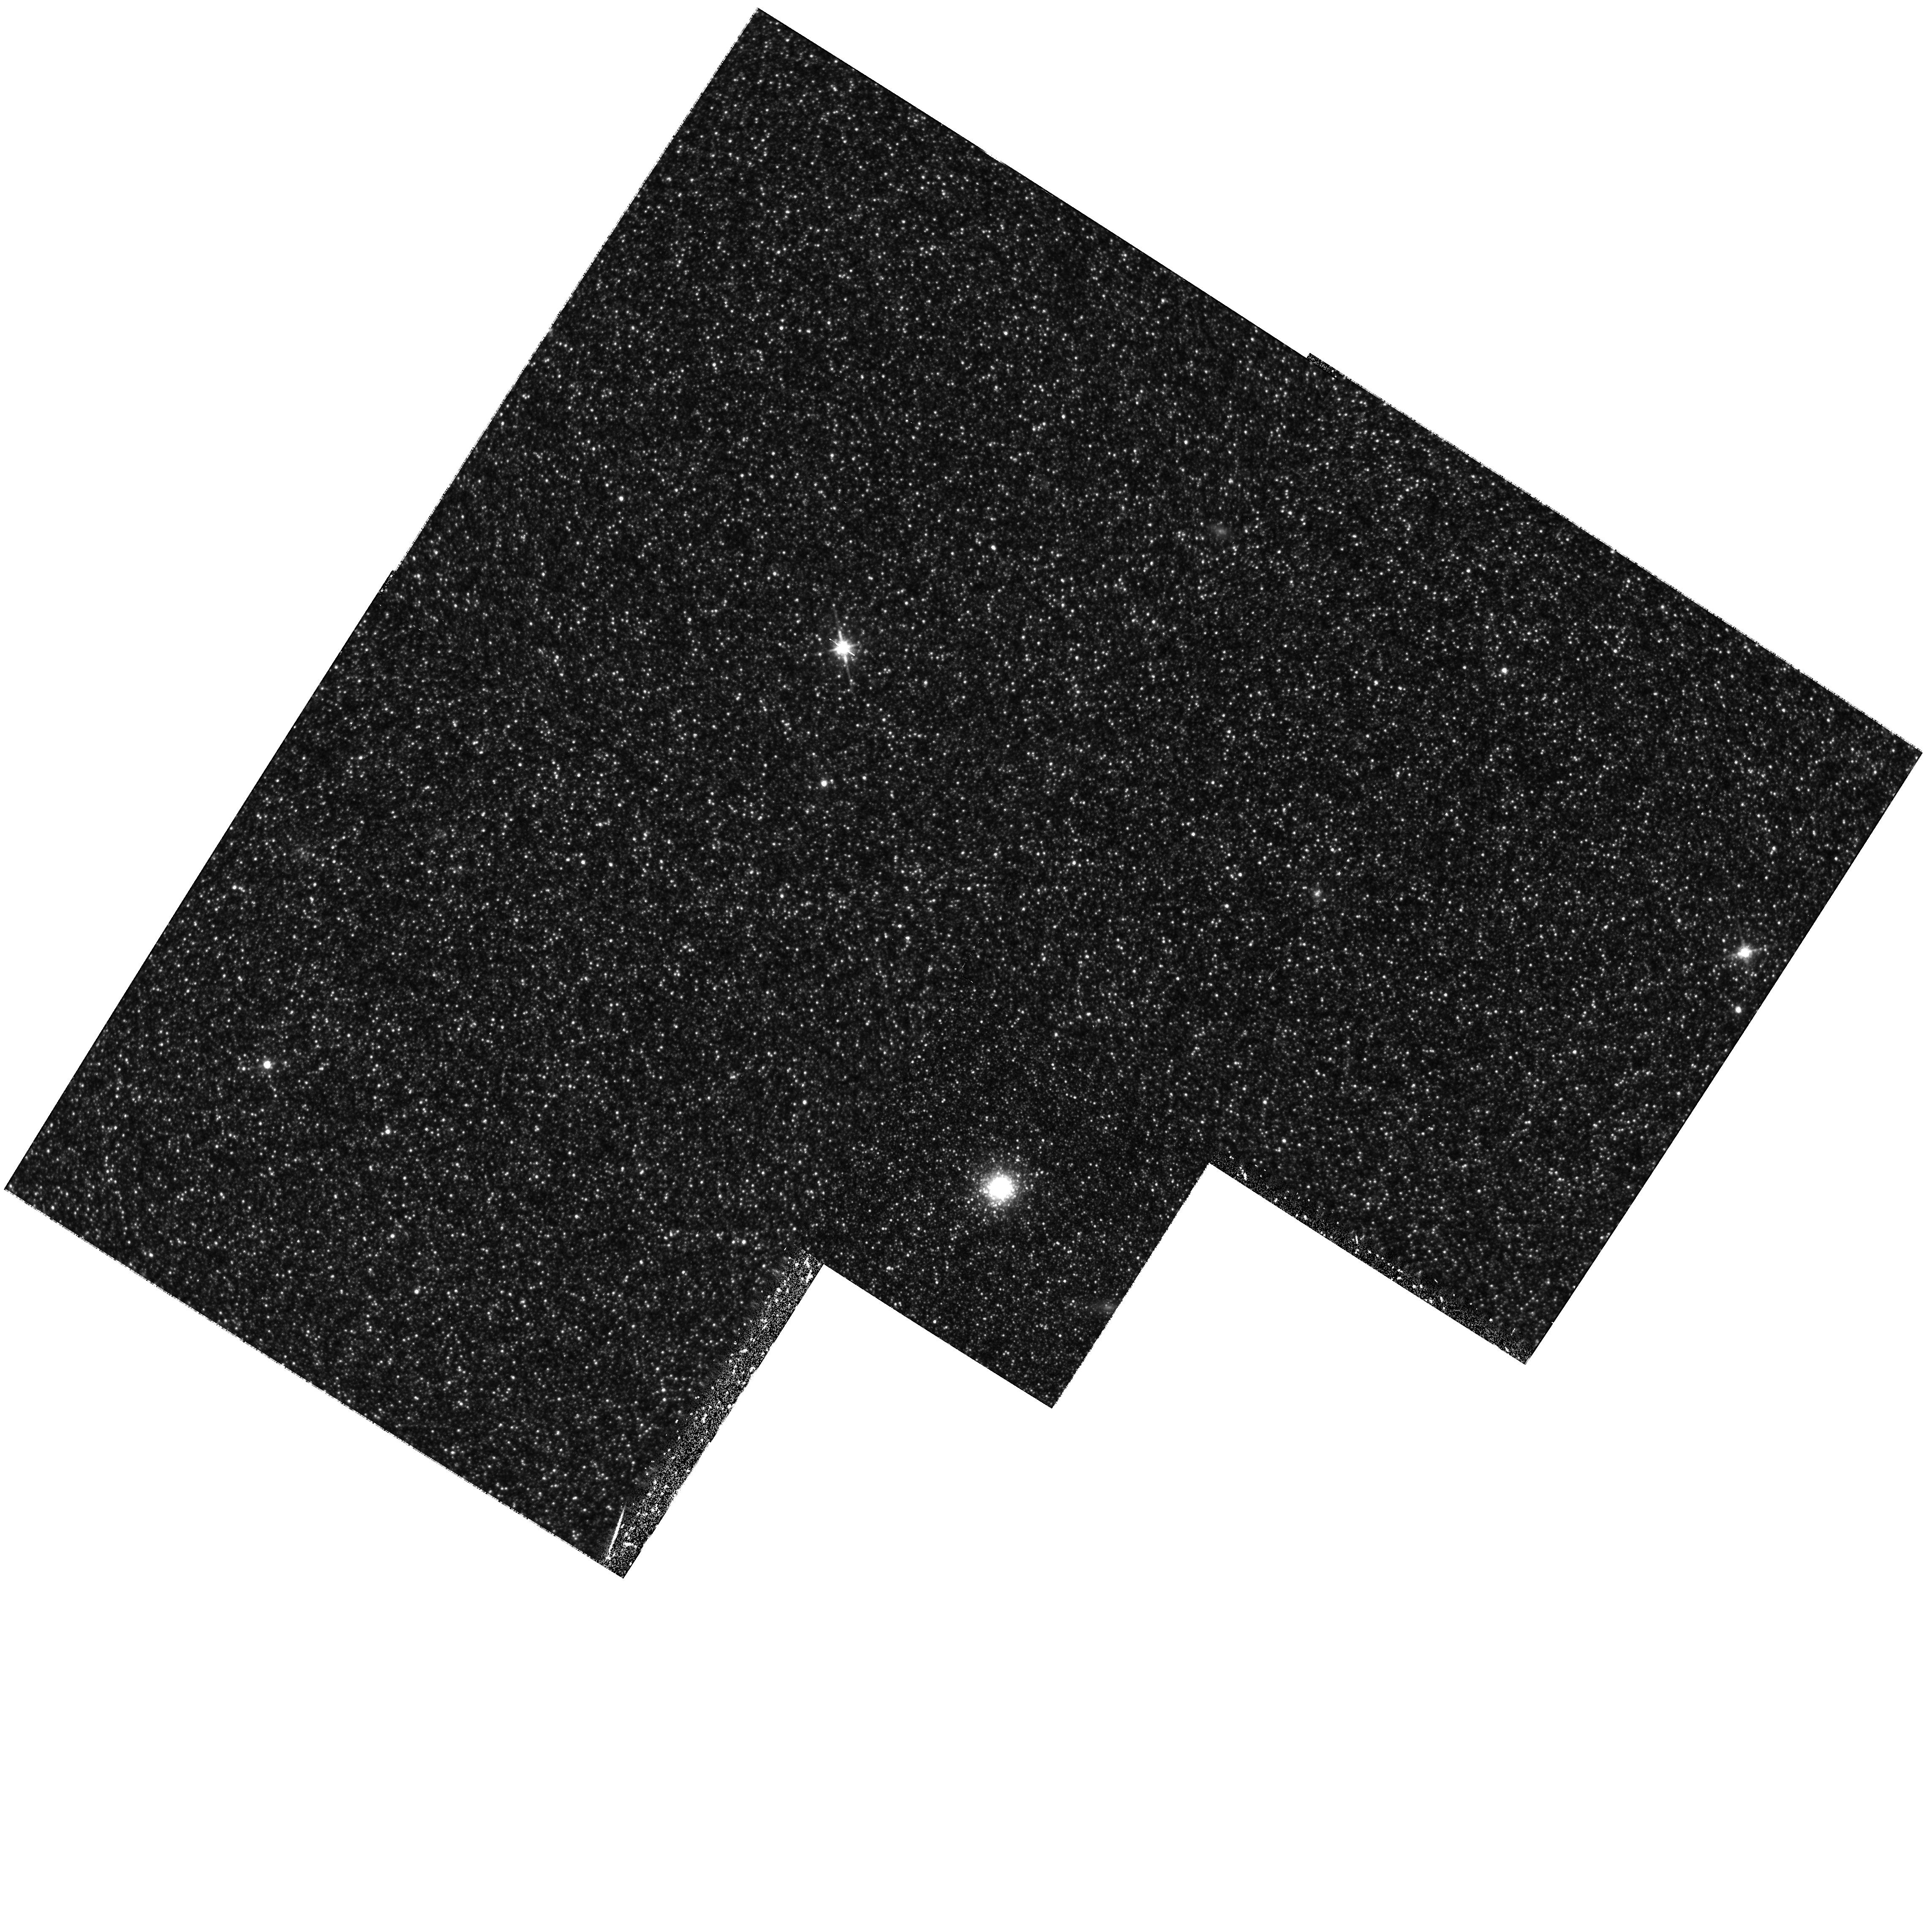
Target: M31-G287
Instrument: WFPC2/PC
Filter: F814W
Exposure: 1.5 h
Observation ID: hst_6671_04_wfpc2_pc_f814w_u4ca04

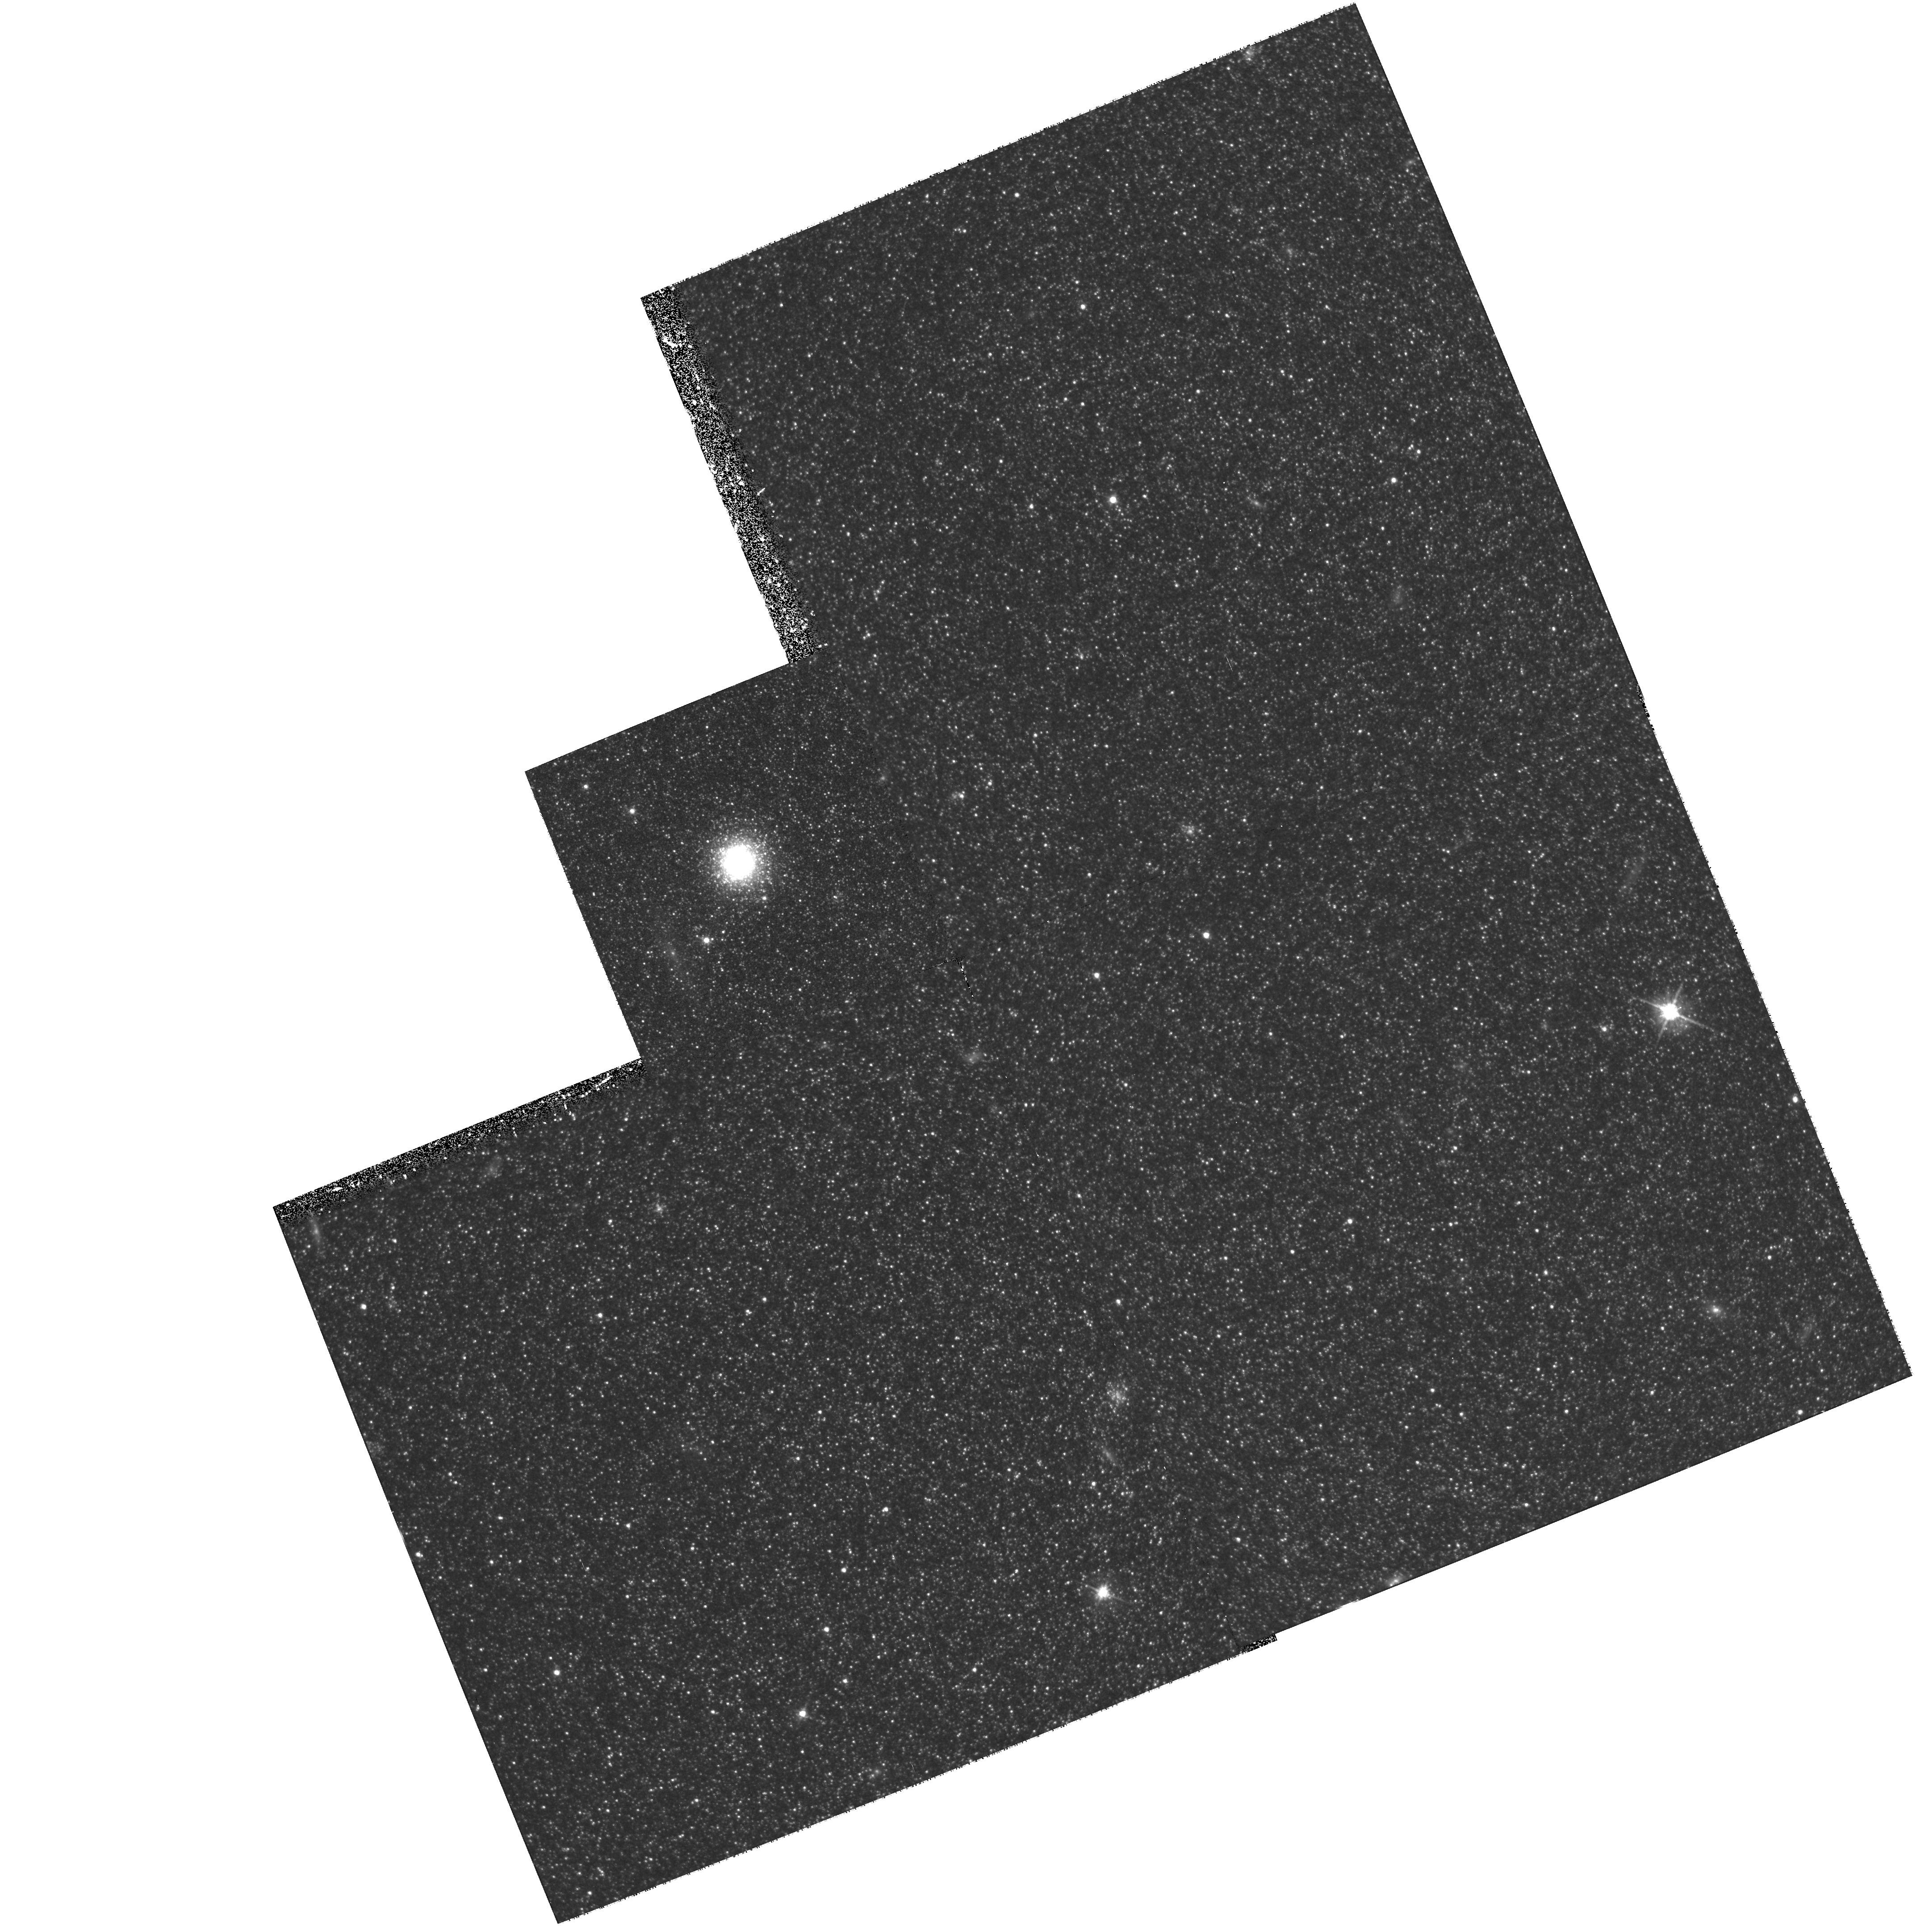
Target: M31-G322
Instrument: WFPC2/PC
Filter: F555W
Exposure: 1.5 h
Observation ID: hst_6671_09_wfpc2_pc_f555w_u4ca09

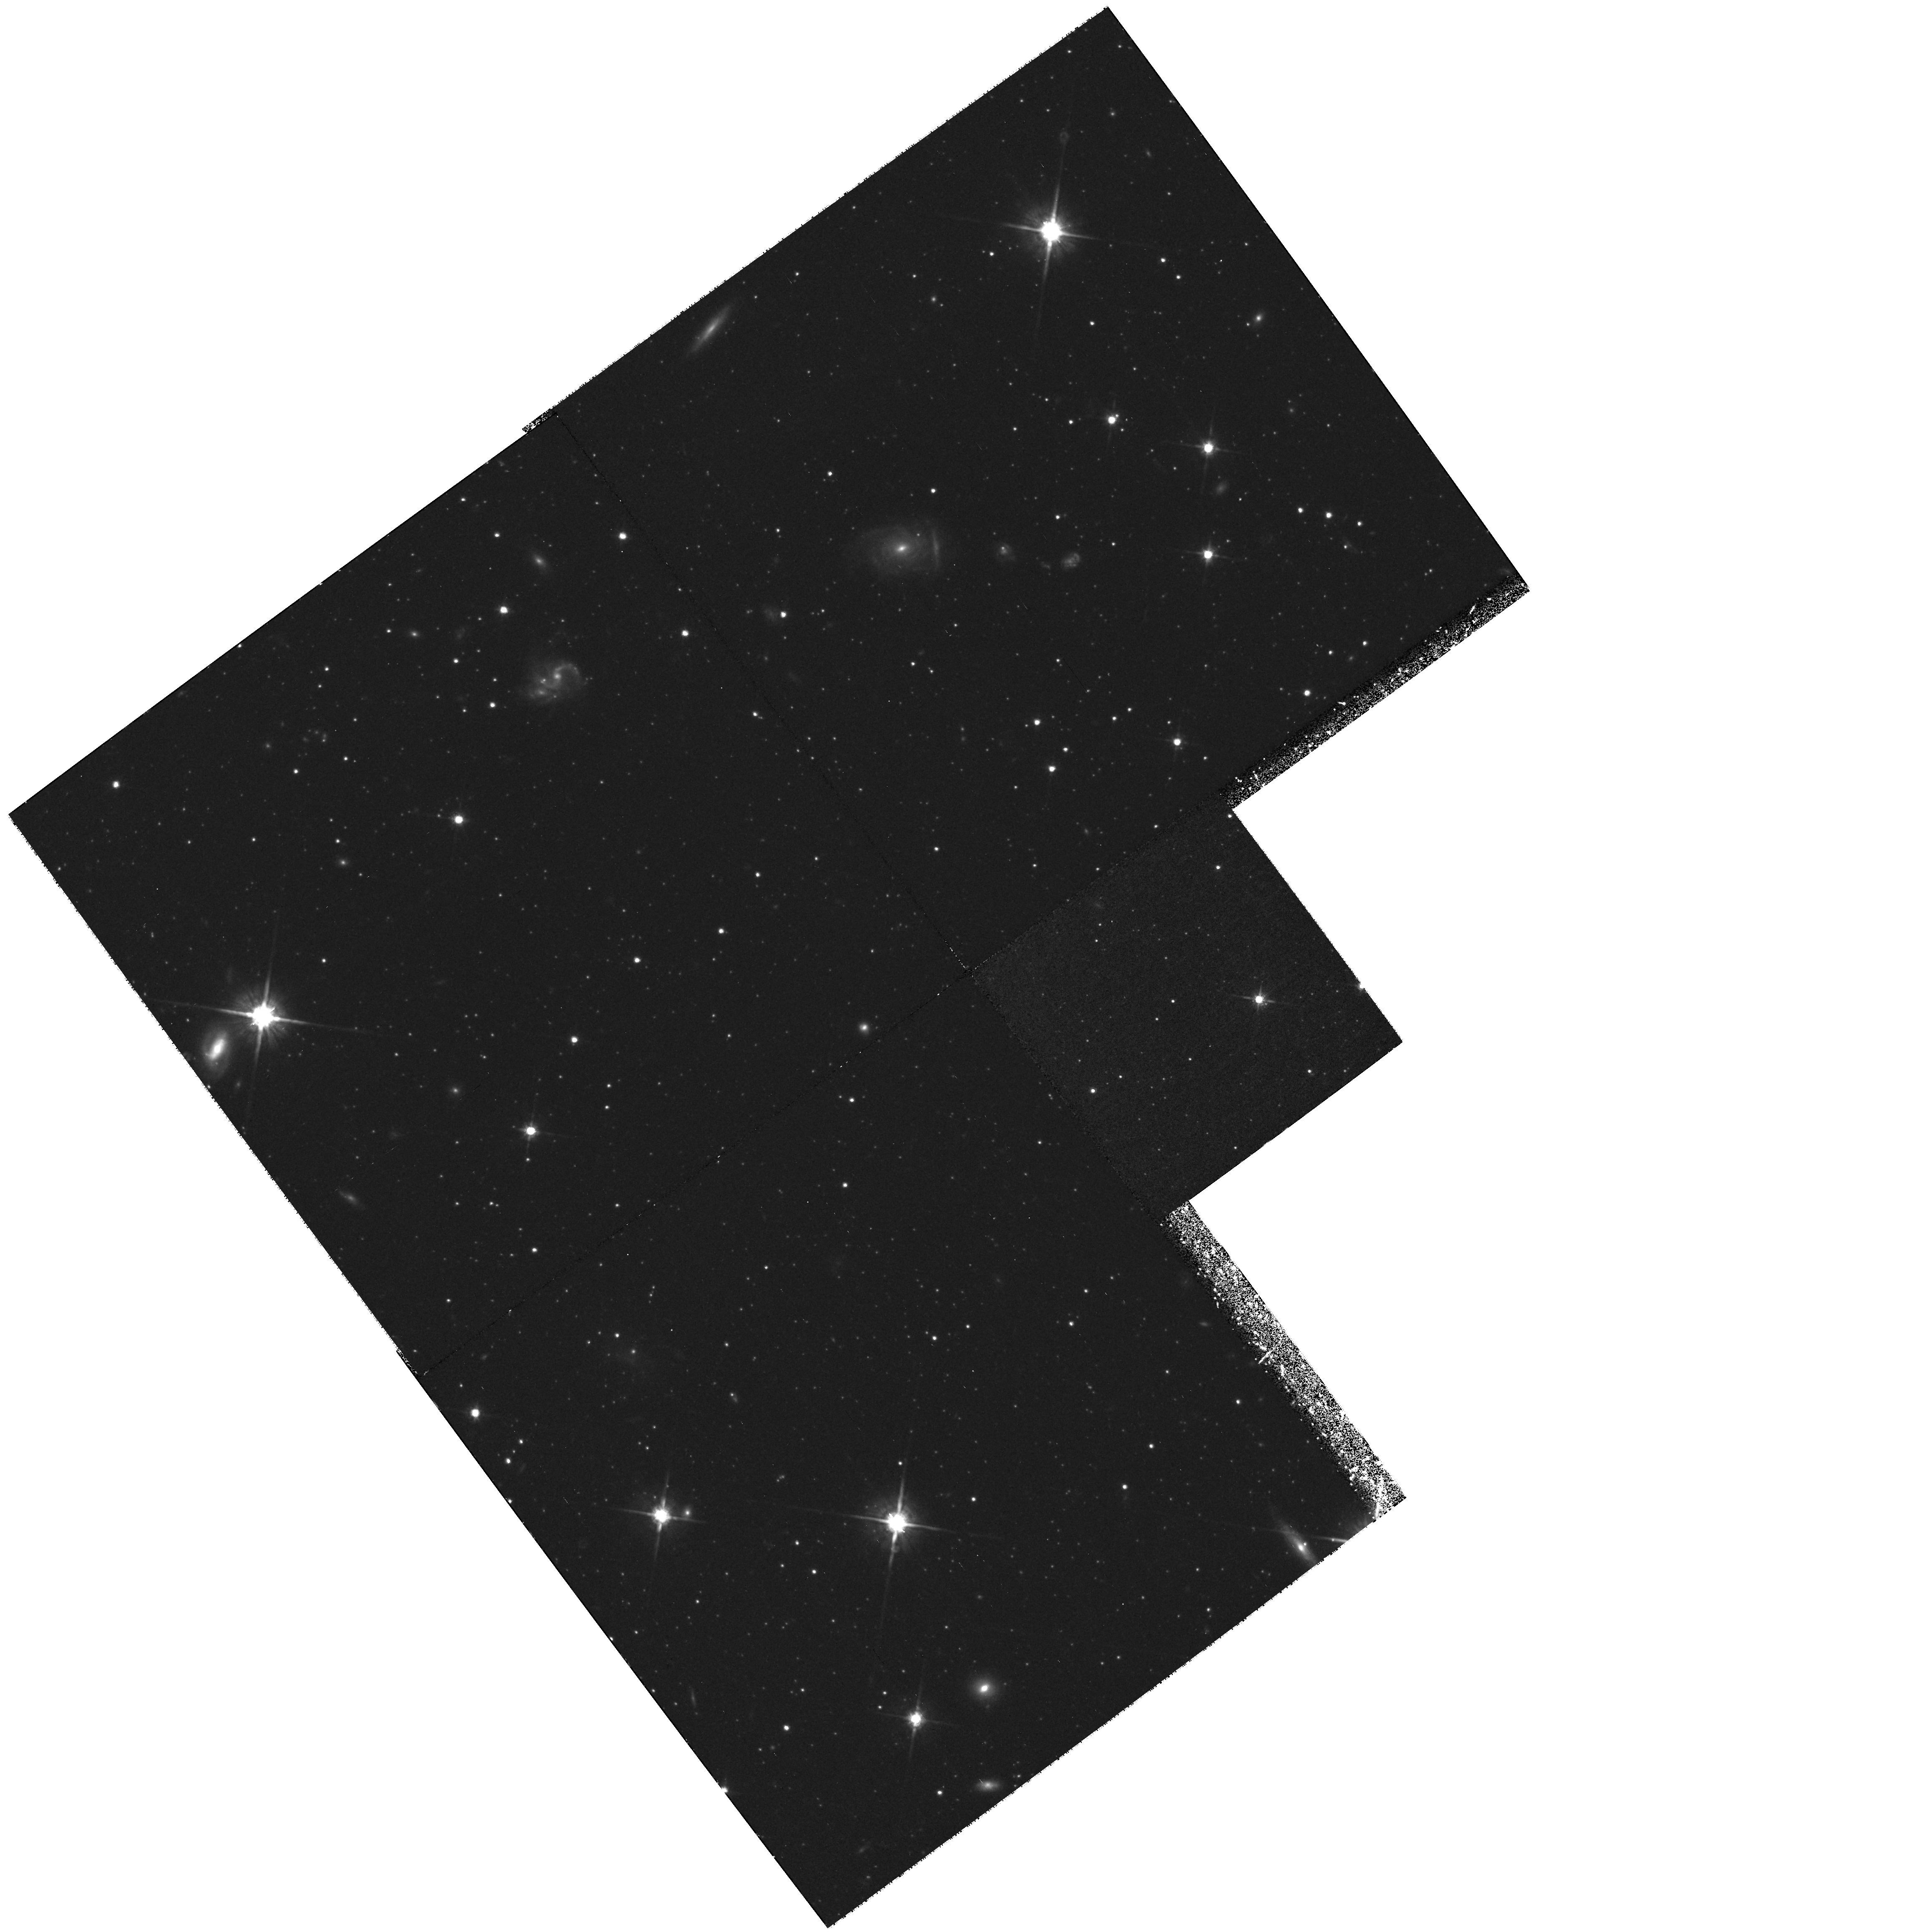
Target: M31-G327
Instrument: WFPC2/PC
Filter: F814W
Exposure: 1.5 h
Observation ID: hst_6671_10_wfpc2_pc_f814w_u4ca10

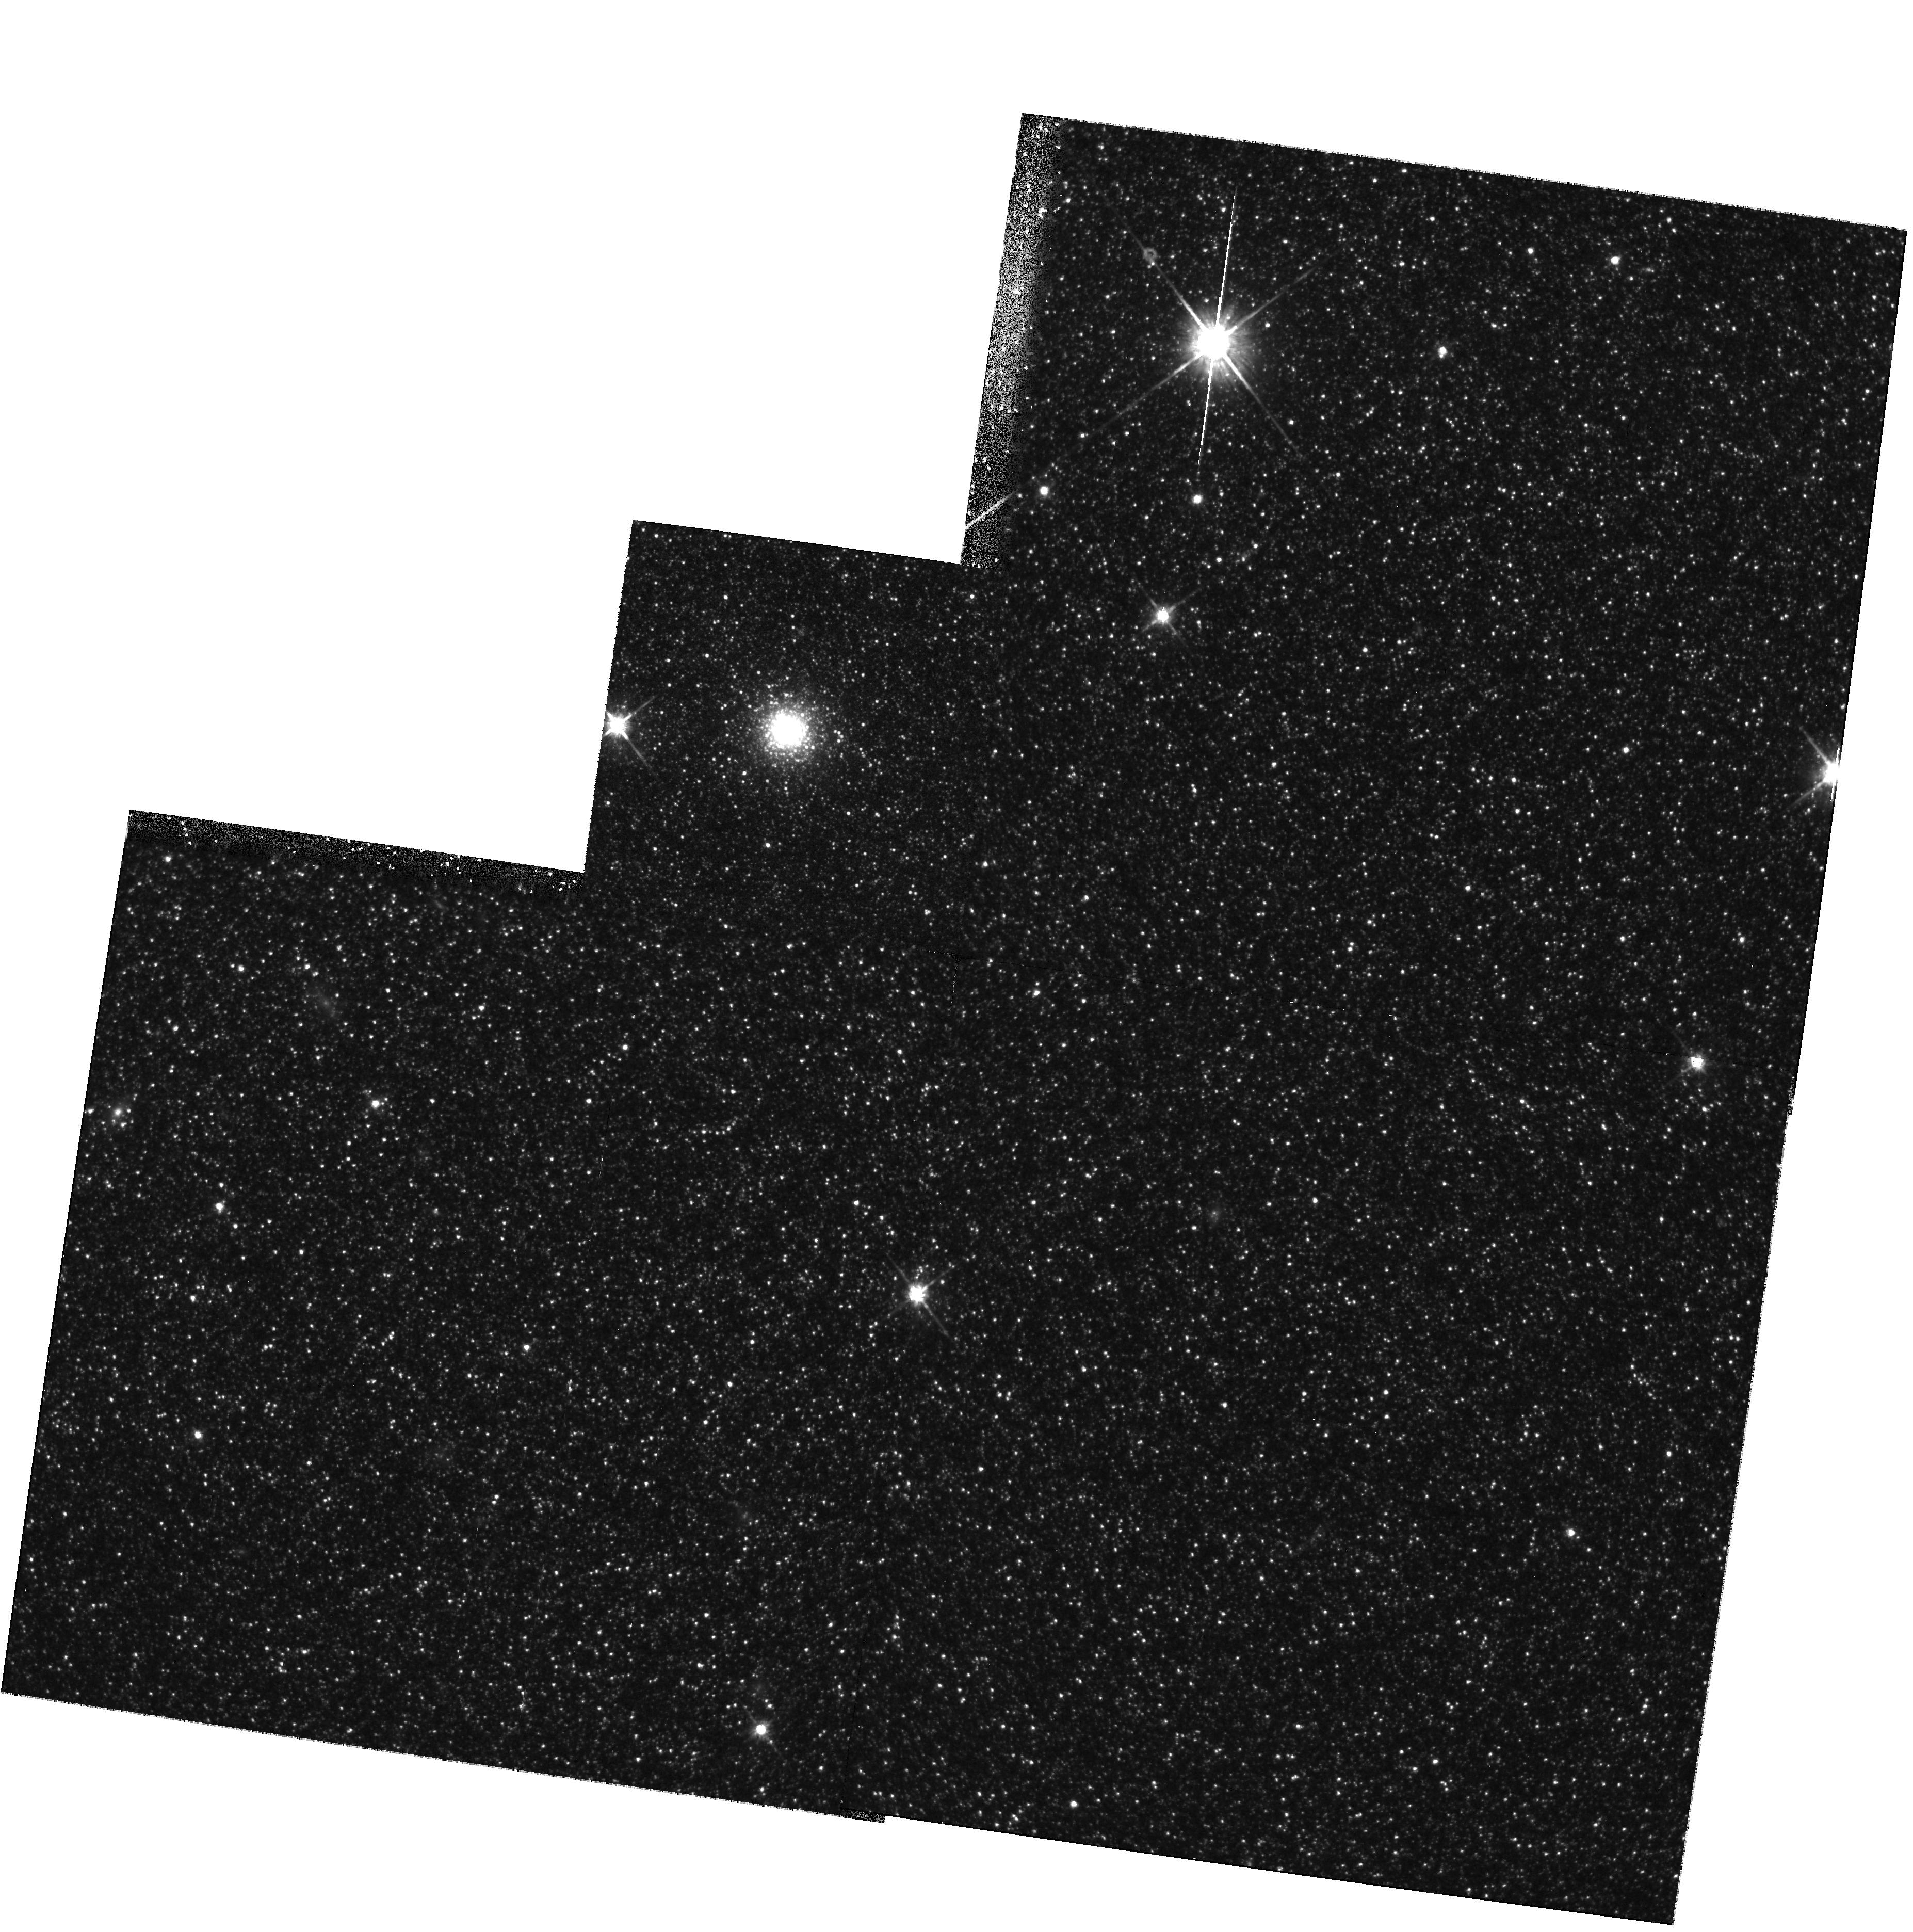
Target: M31-G33
Instrument: WFPC2/PC
Filter: F814W
Exposure: 1.5 h
Observation ID: hst_6671_07_wfpc2_pc_f814w_u4ca07

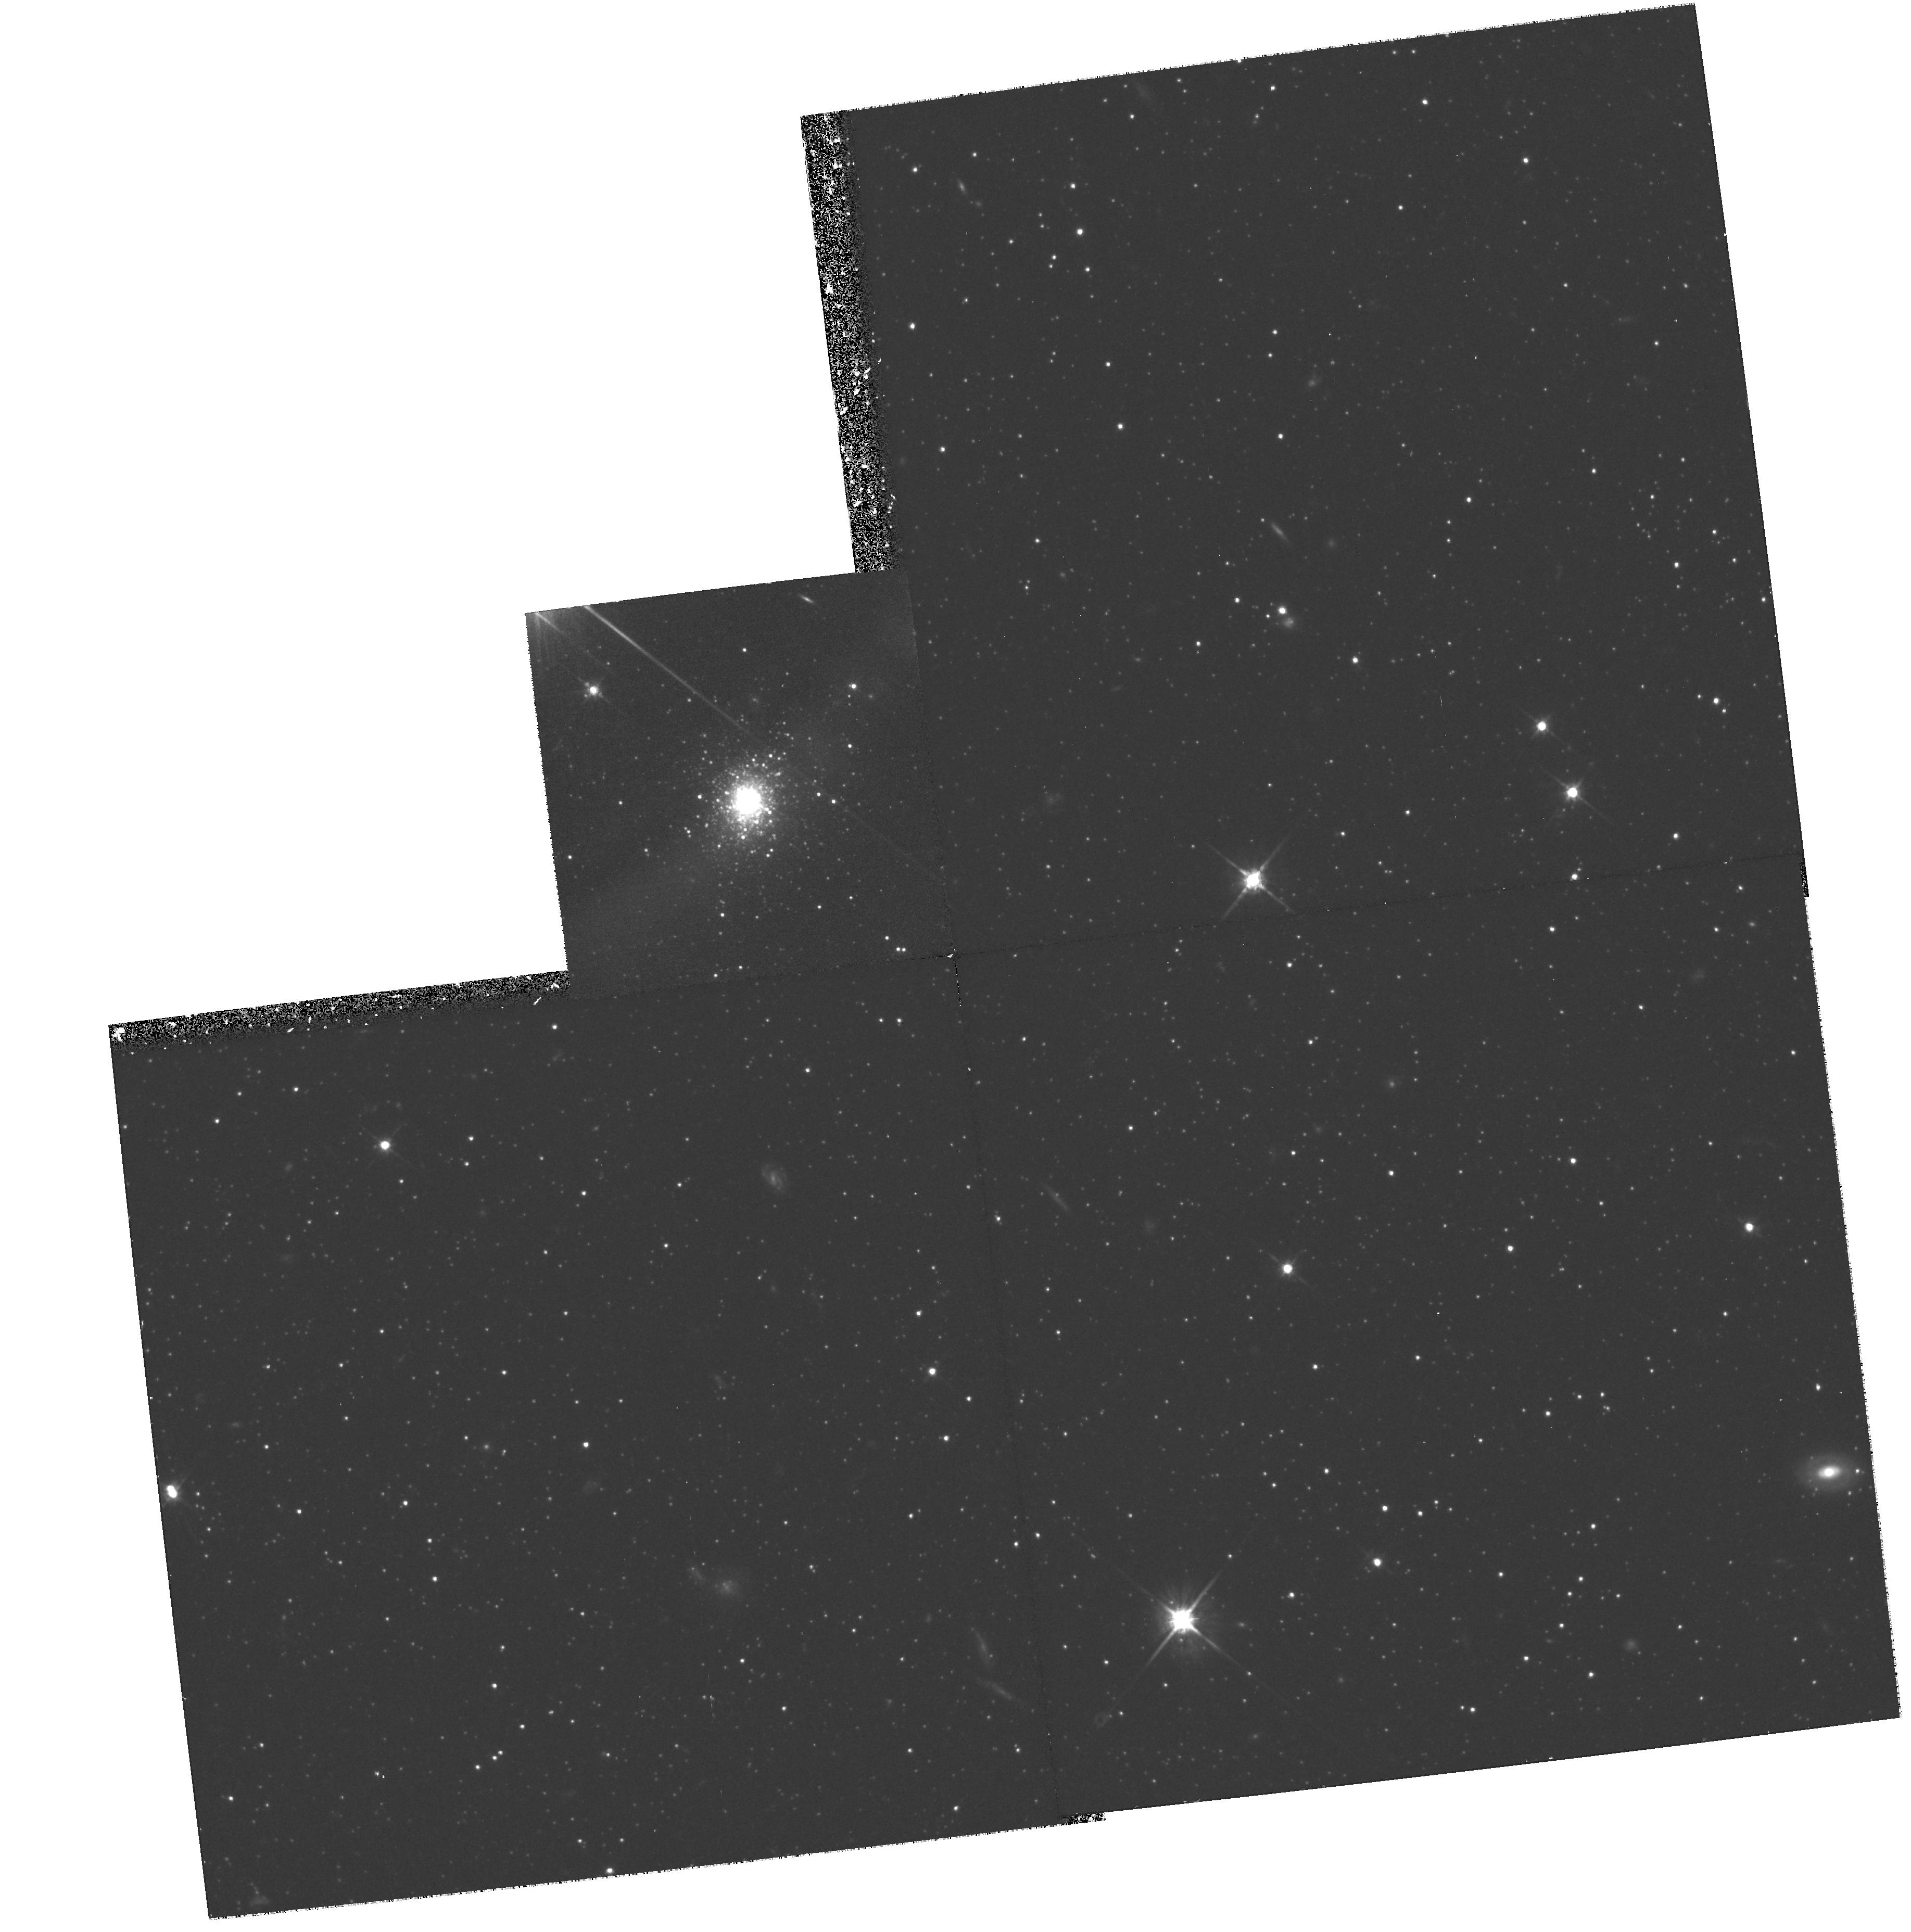
Target: M31-G11-FIX
Instrument: WFPC2/PC
Filter: F814W
Exposure: 1.5 h
Observation ID: hst_6671_55_wfpc2_pc_f814w_u4ca55

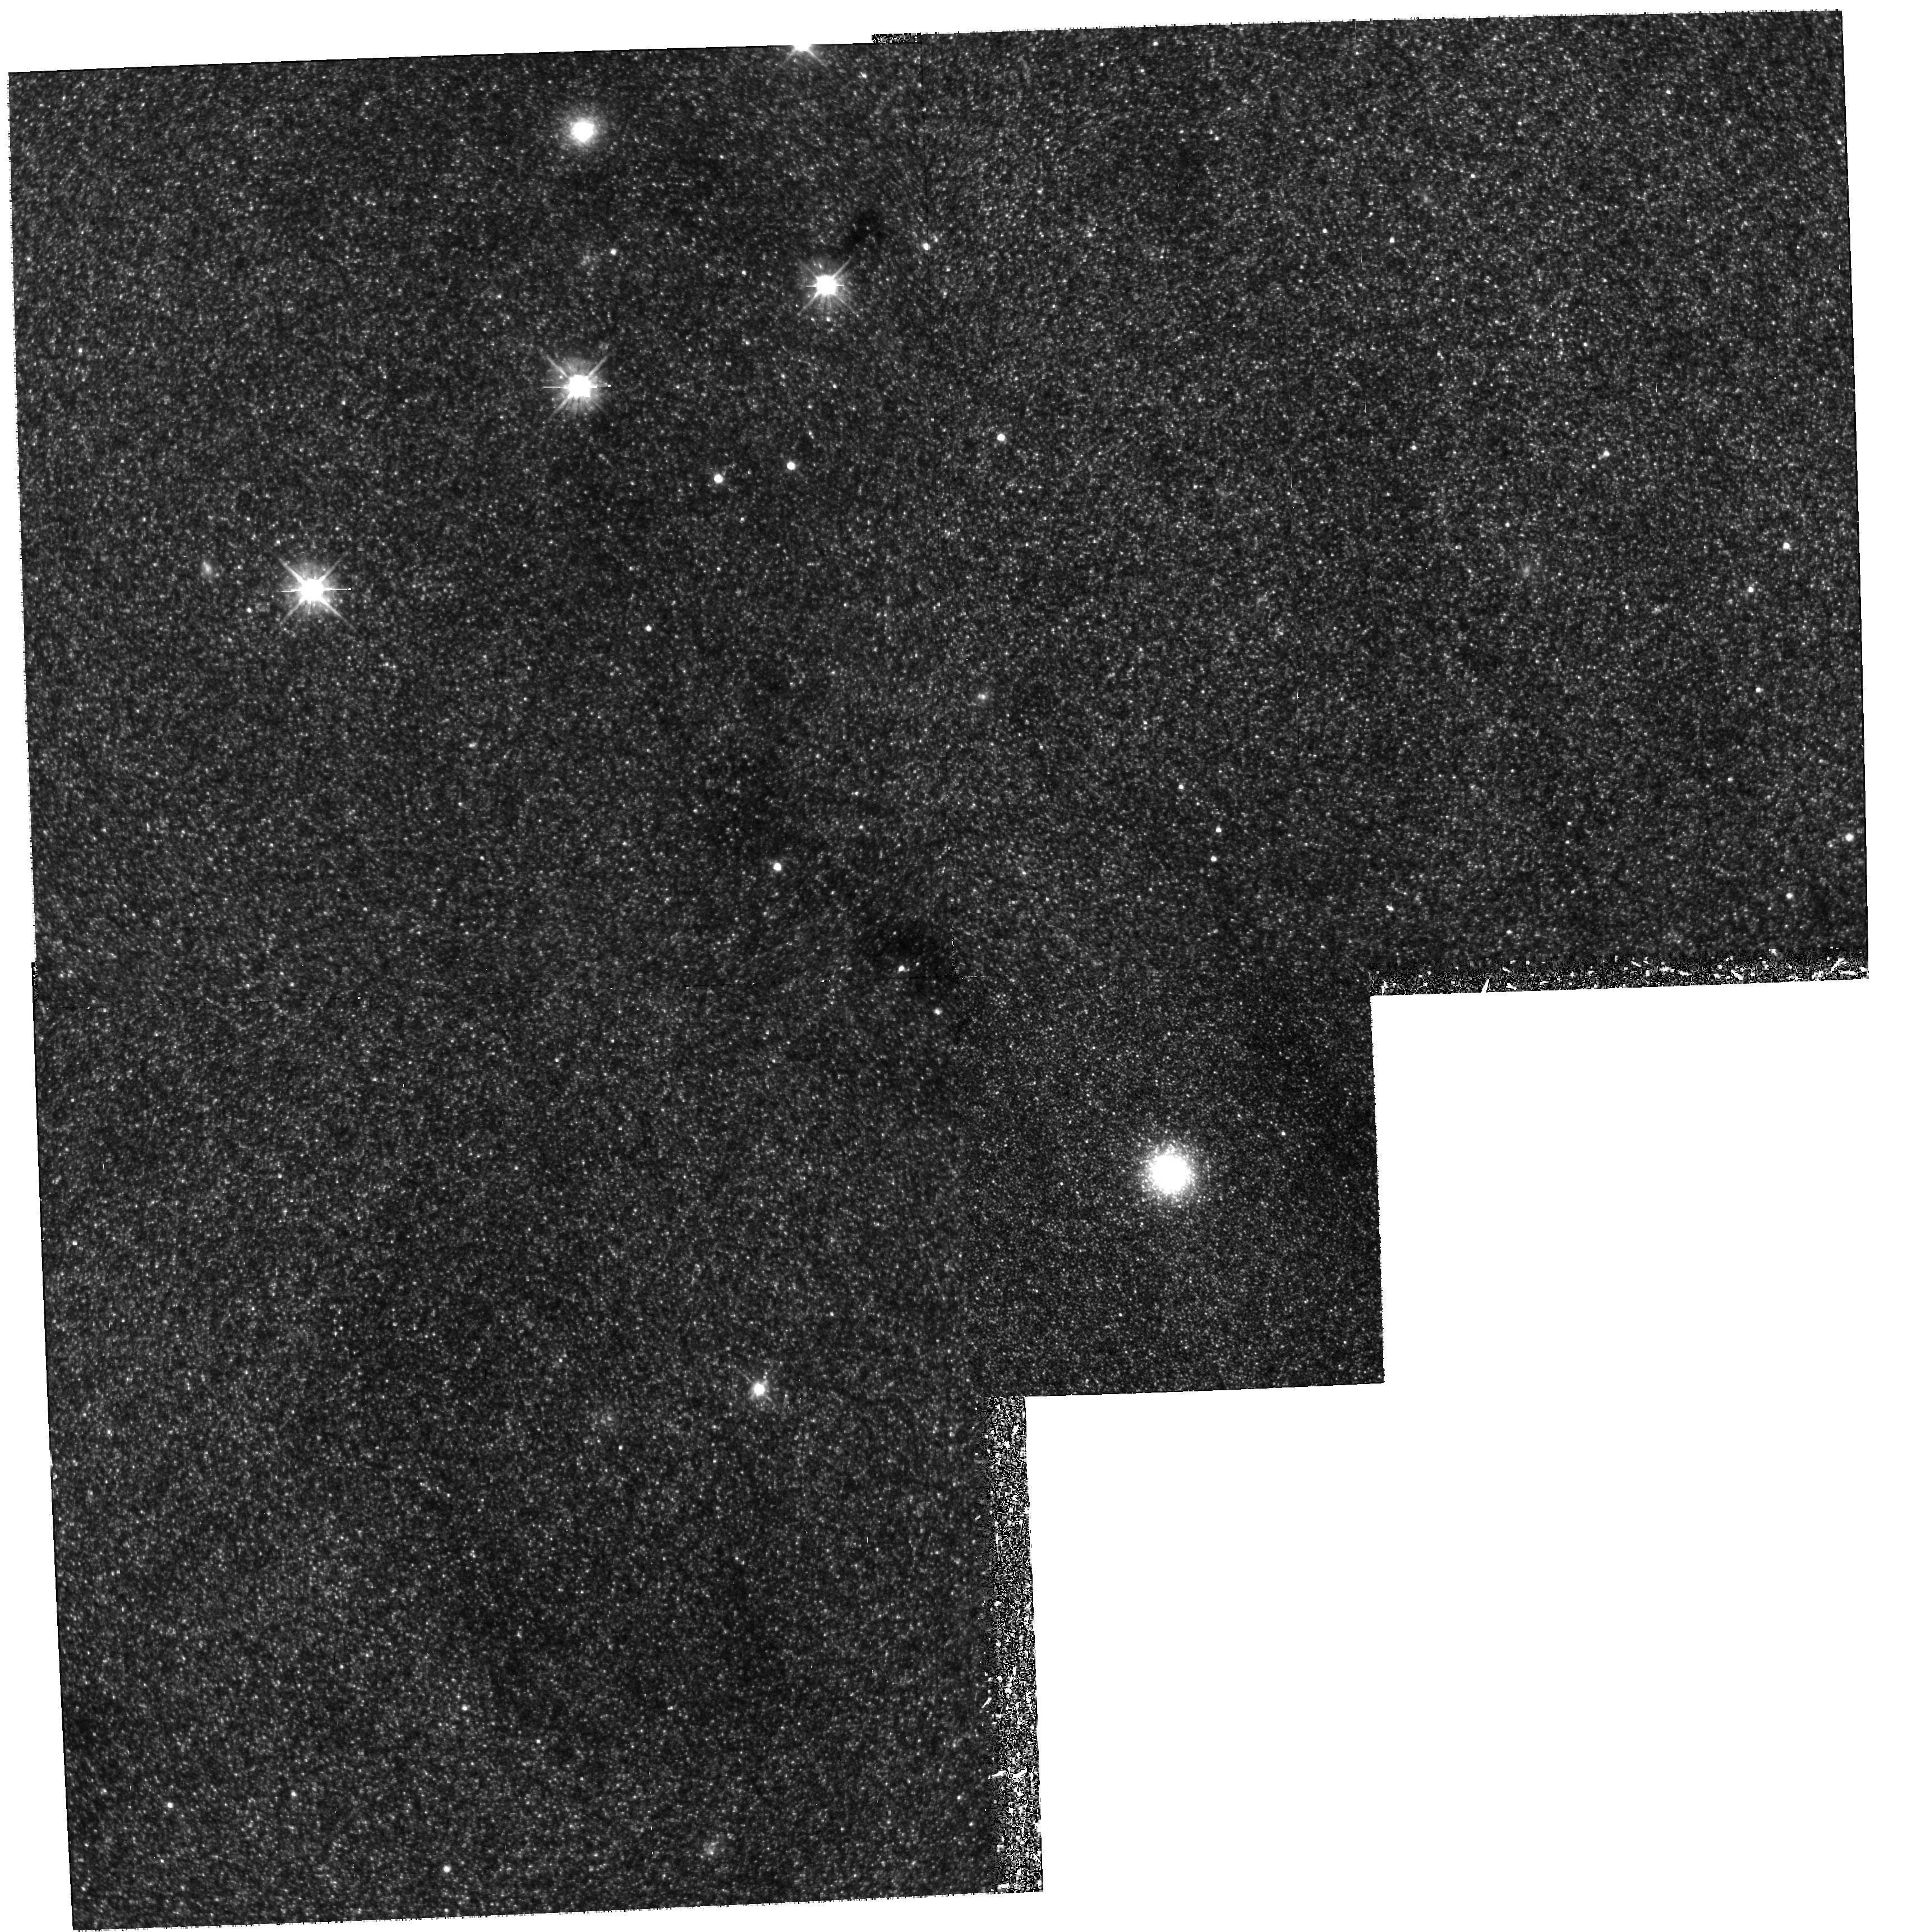
Target: M31-G87
Instrument: WFPC2/PC
Filter: F555W
Exposure: 1.5 h
Observation ID: hst_6671_03_wfpc2_pc_f555w_u4ca03

Deep V, I Photometry for 20 M31 Globular Clusters (PI: Rich, R. Michael)

We propose deep photometry (to V=27.5) of a sample of 20 M31 globular clusters in the V, I (F555W, F814W) passbands using WFPC2. The main goals of this project are: (1) to determine the dependence of horizontal branch (HB) luminosity on Fe/H, an important constraint on the absolute and relative ages of Galactic globular clusters. (2) to obtain luminosity functions of the clusters and to correlate these with physical properties, especially the brightest giants as a function of Fe/H. (3) to explore the dependence of HB morphology on various parameters (e.g. metallicity, galactocentric distance, concentration, He abundance, etc.) for essential information they may provide on the formation and early evolutionary phases of galaxies, and on the possible impact of environmental conditions on stellar evolution. Structural parameters (core radii, ellipticities, and surface brightness profiles) will be measured and when combined with Keck measurements of velocity dispersions, used to derive M/L for the sample.